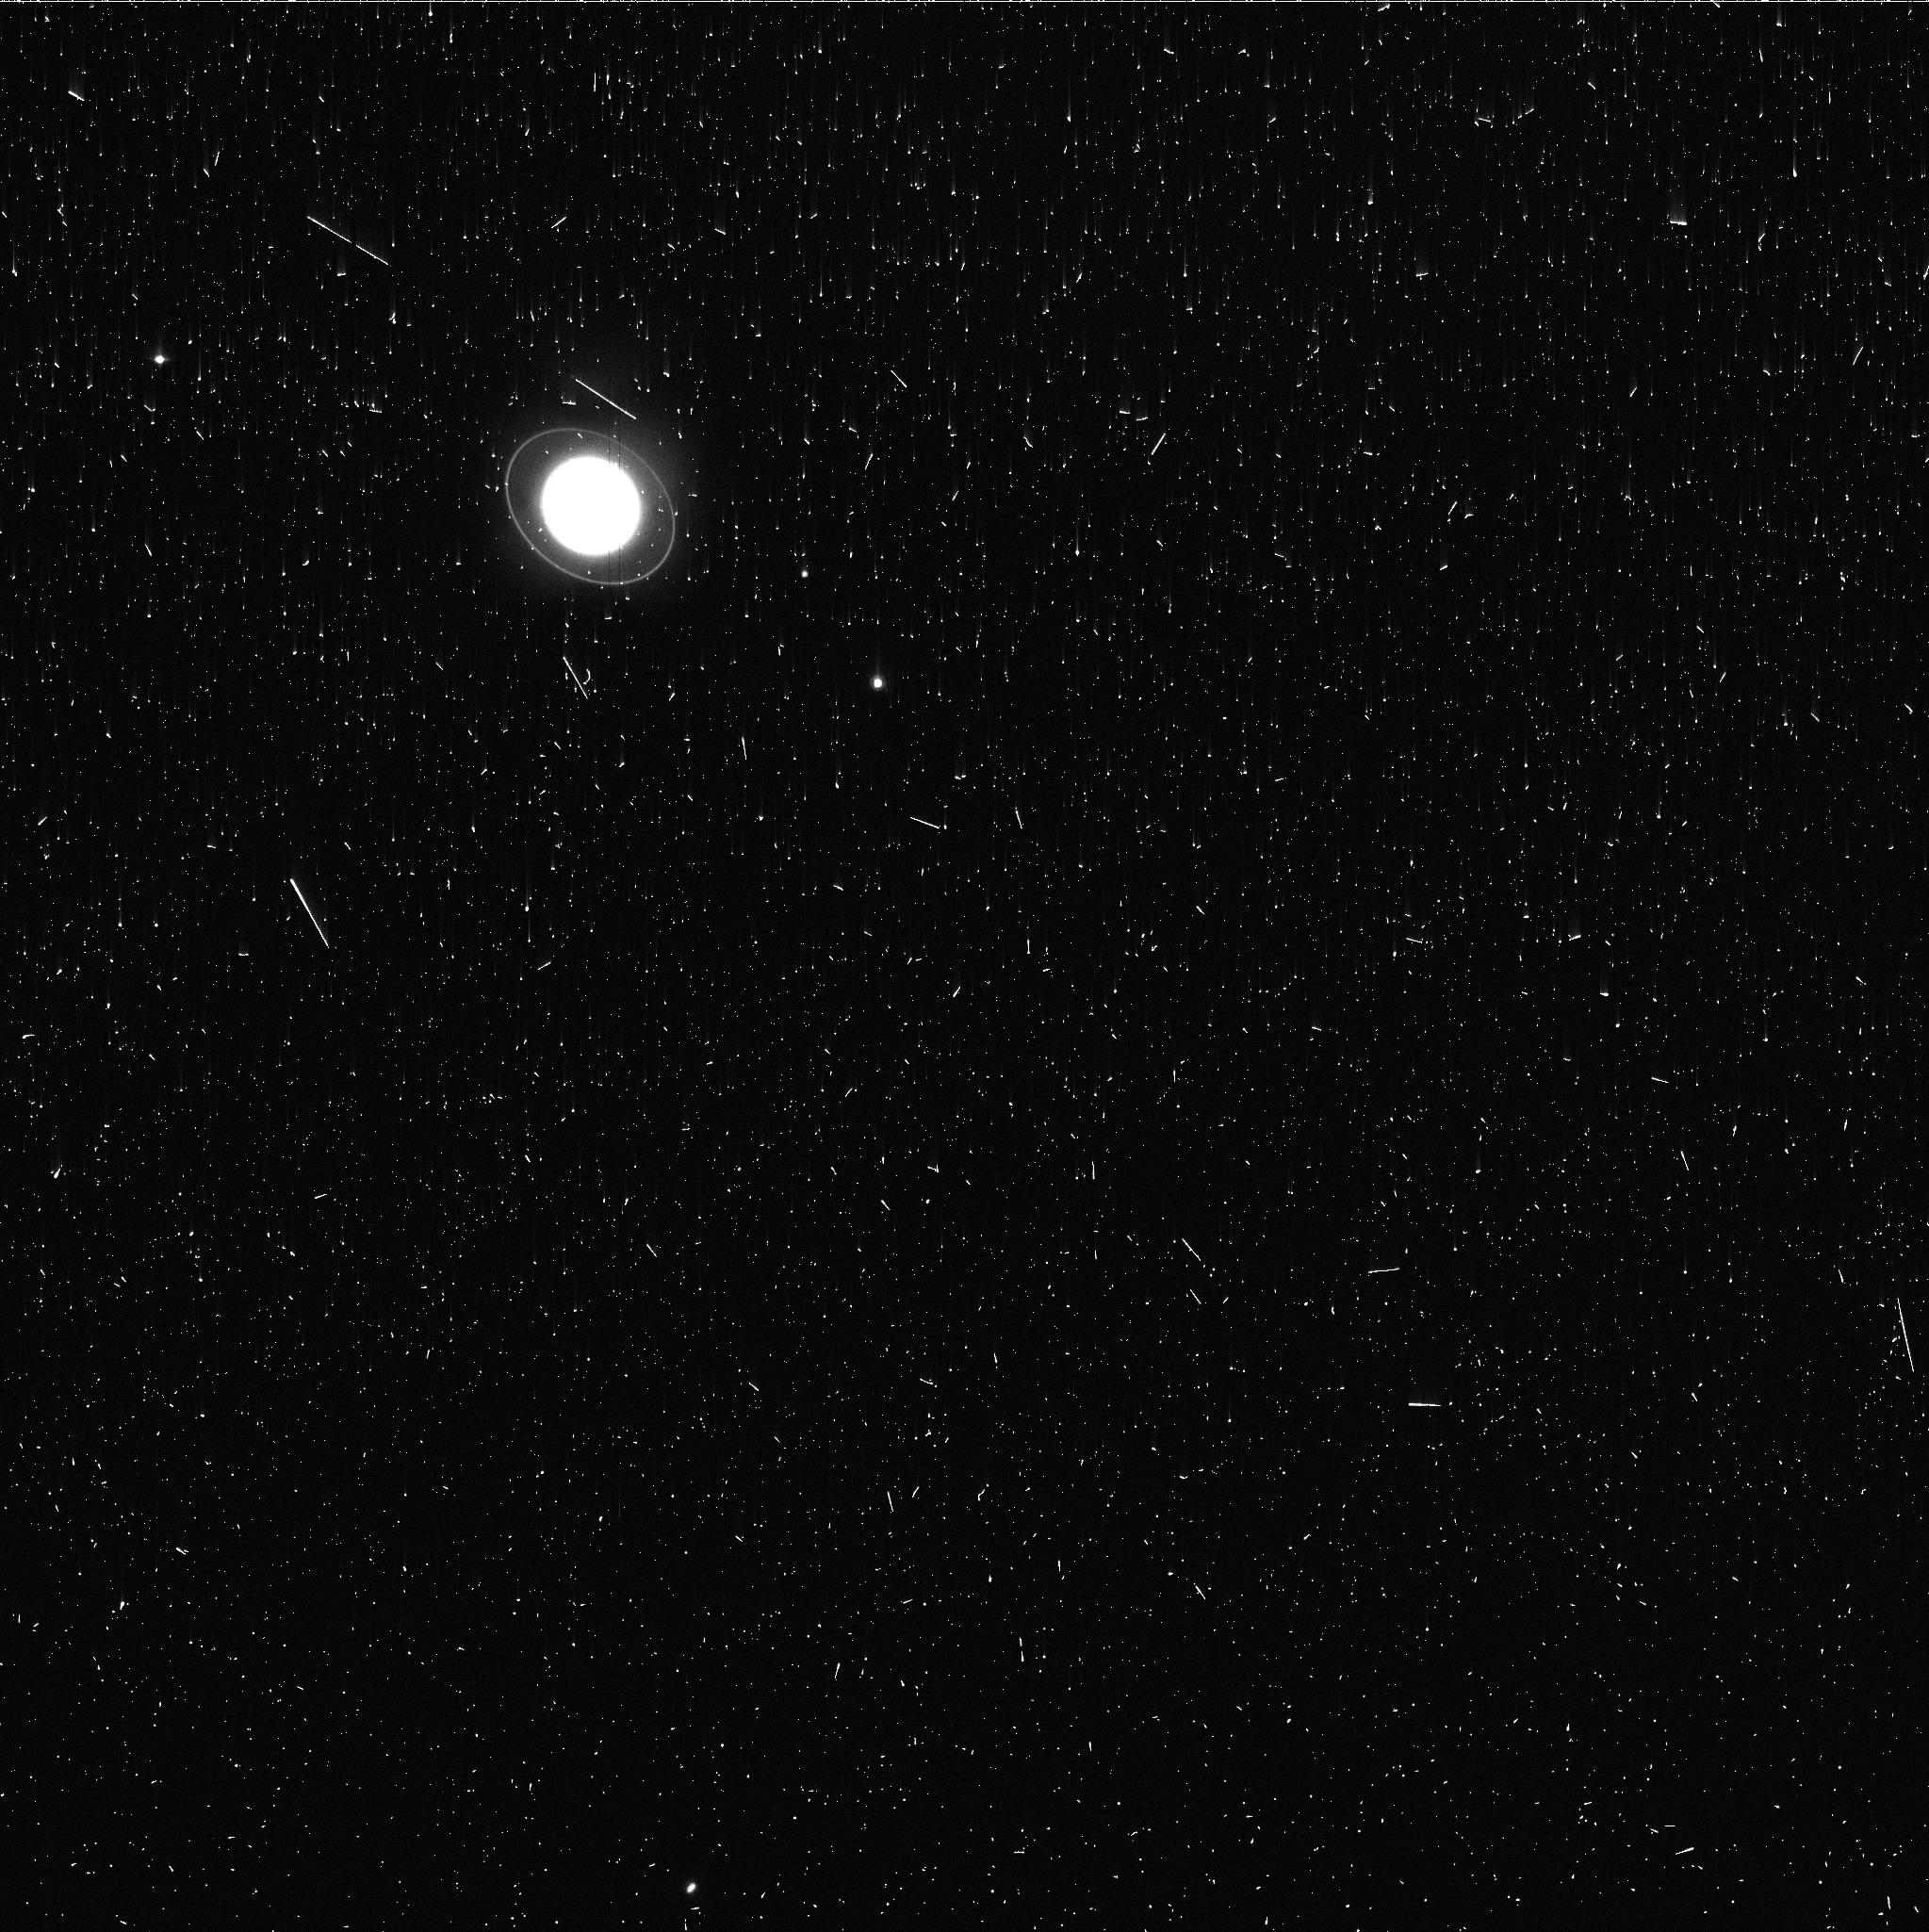
Target: URANUS-MAPS
Instrument: WFC3/UVIS
Filter: FQ727N
Exposure: 3 min
Observation ID: iemr58idq

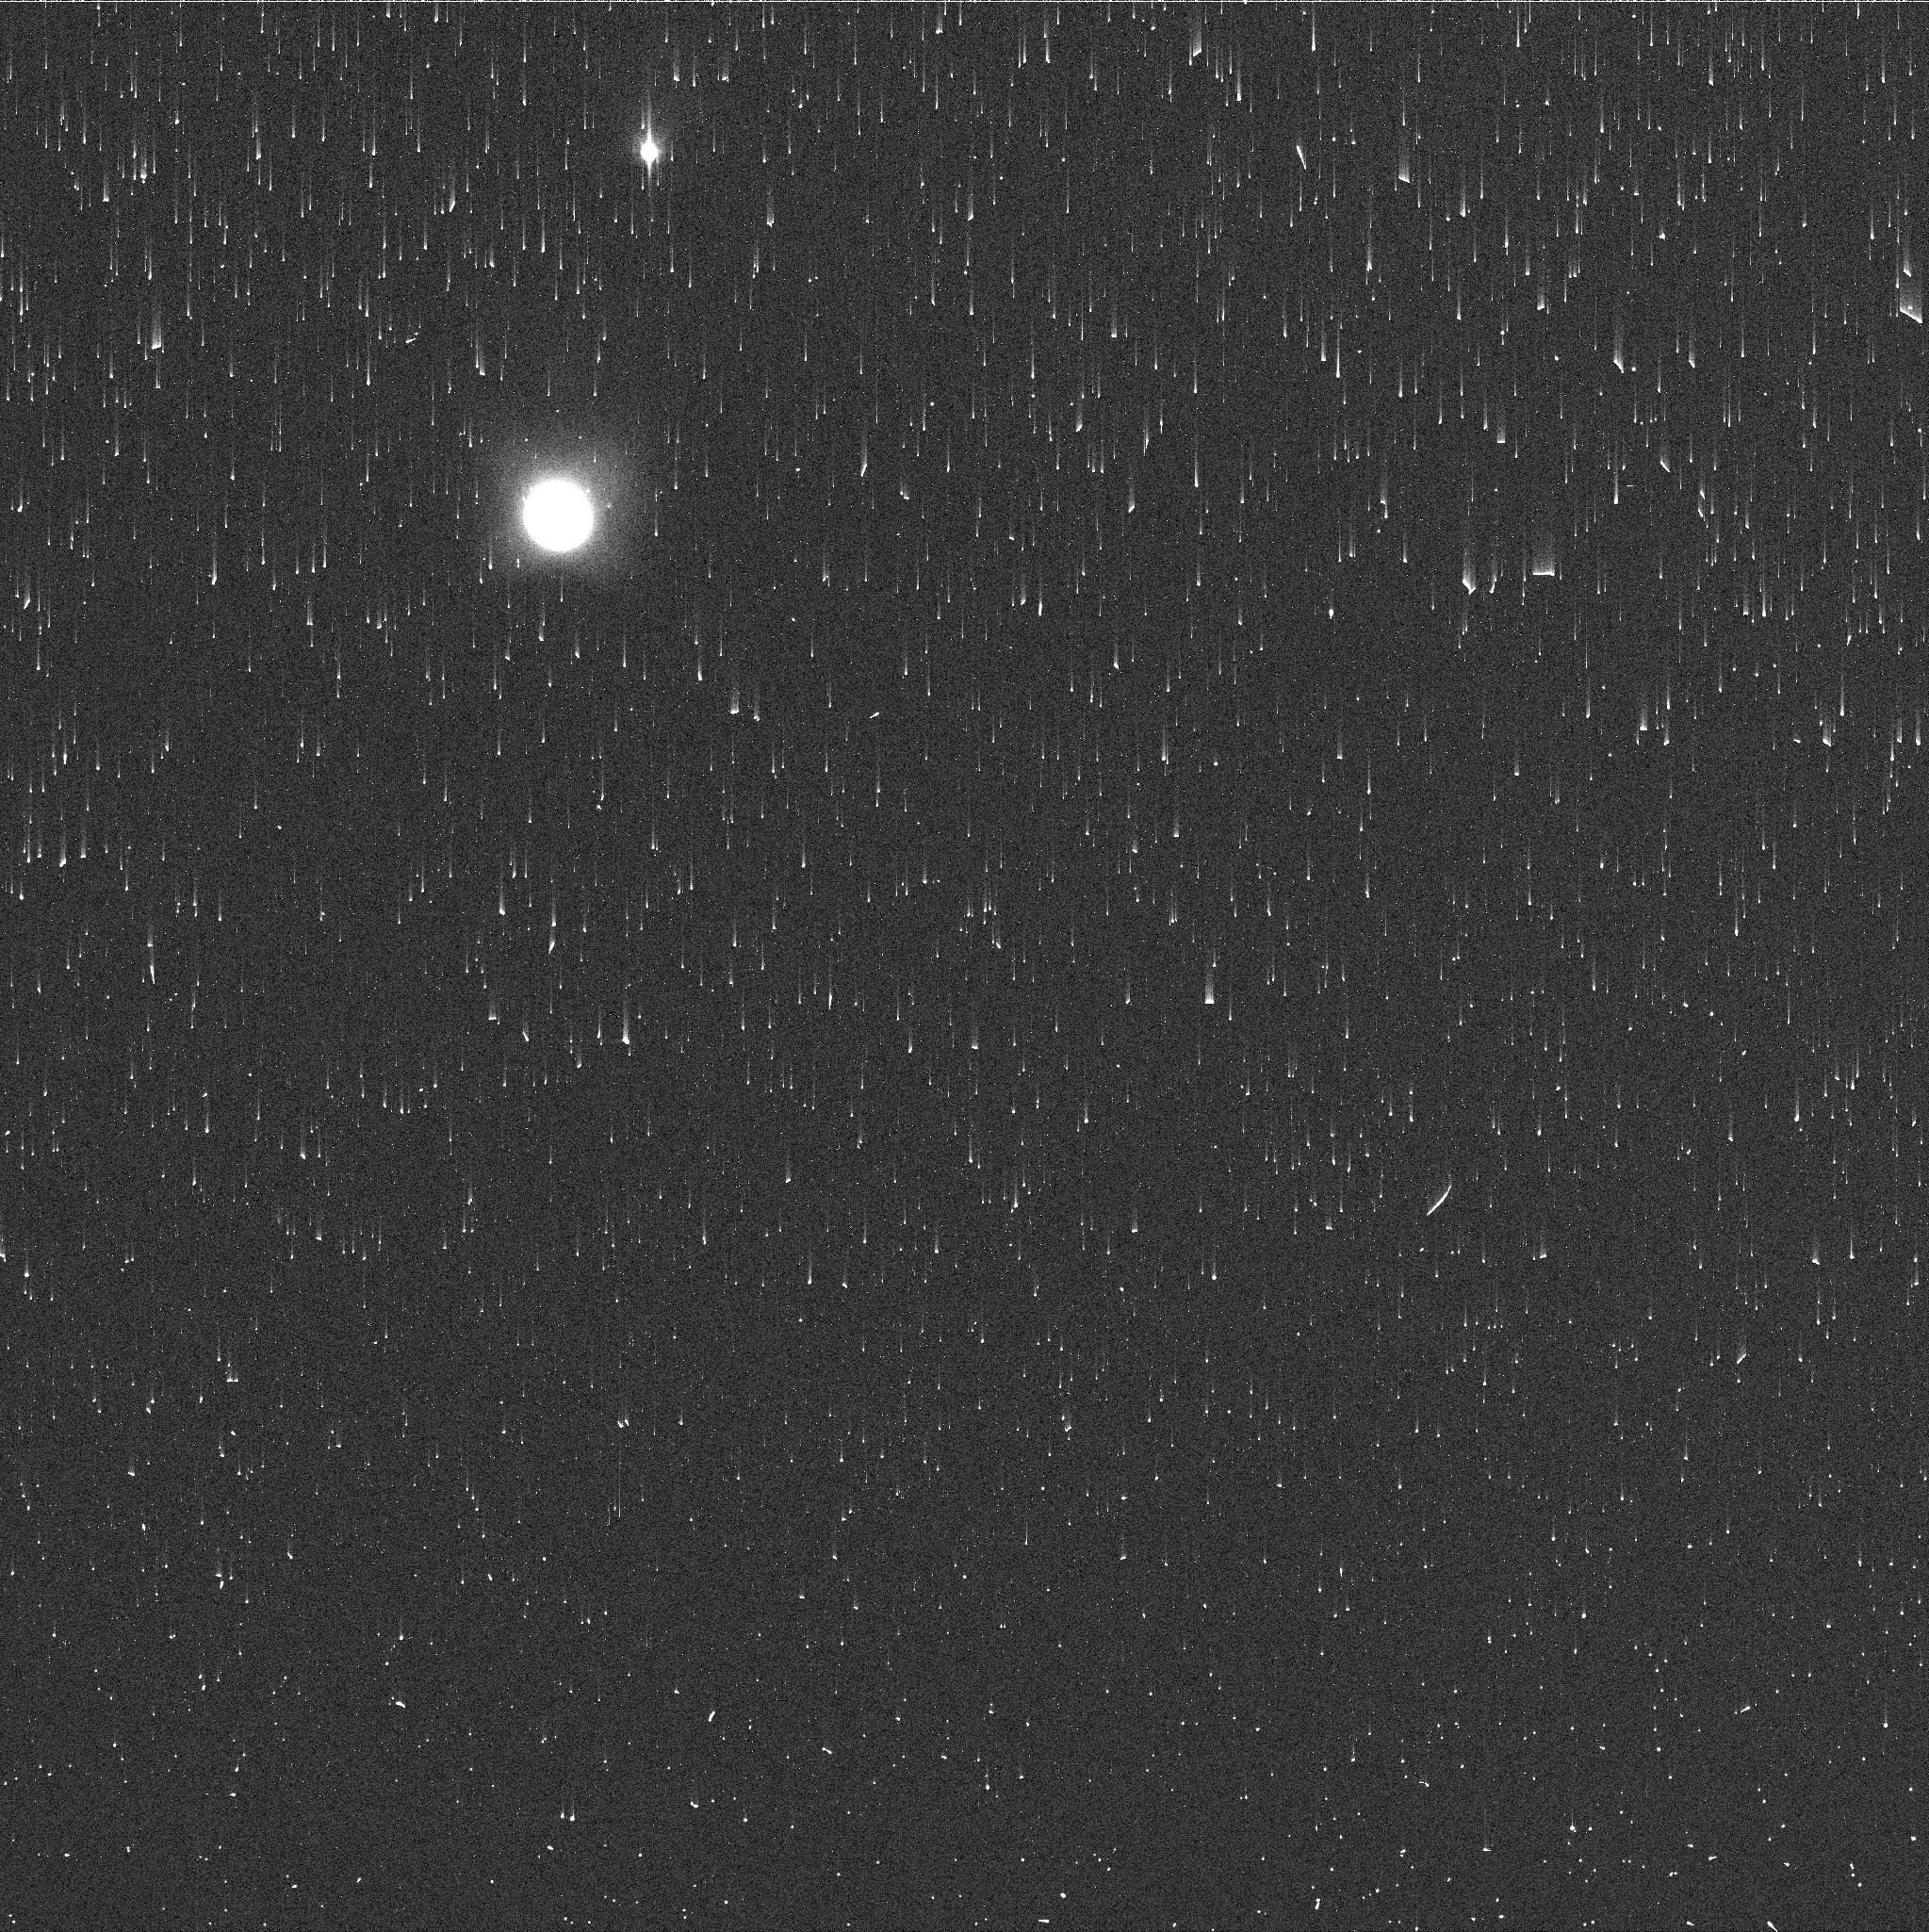
Target: NEPTUNE-MAPS
Instrument: WFC3/UVIS
Filter: FQ727N
Exposure: 2 min
Observation ID: iemr23g5q

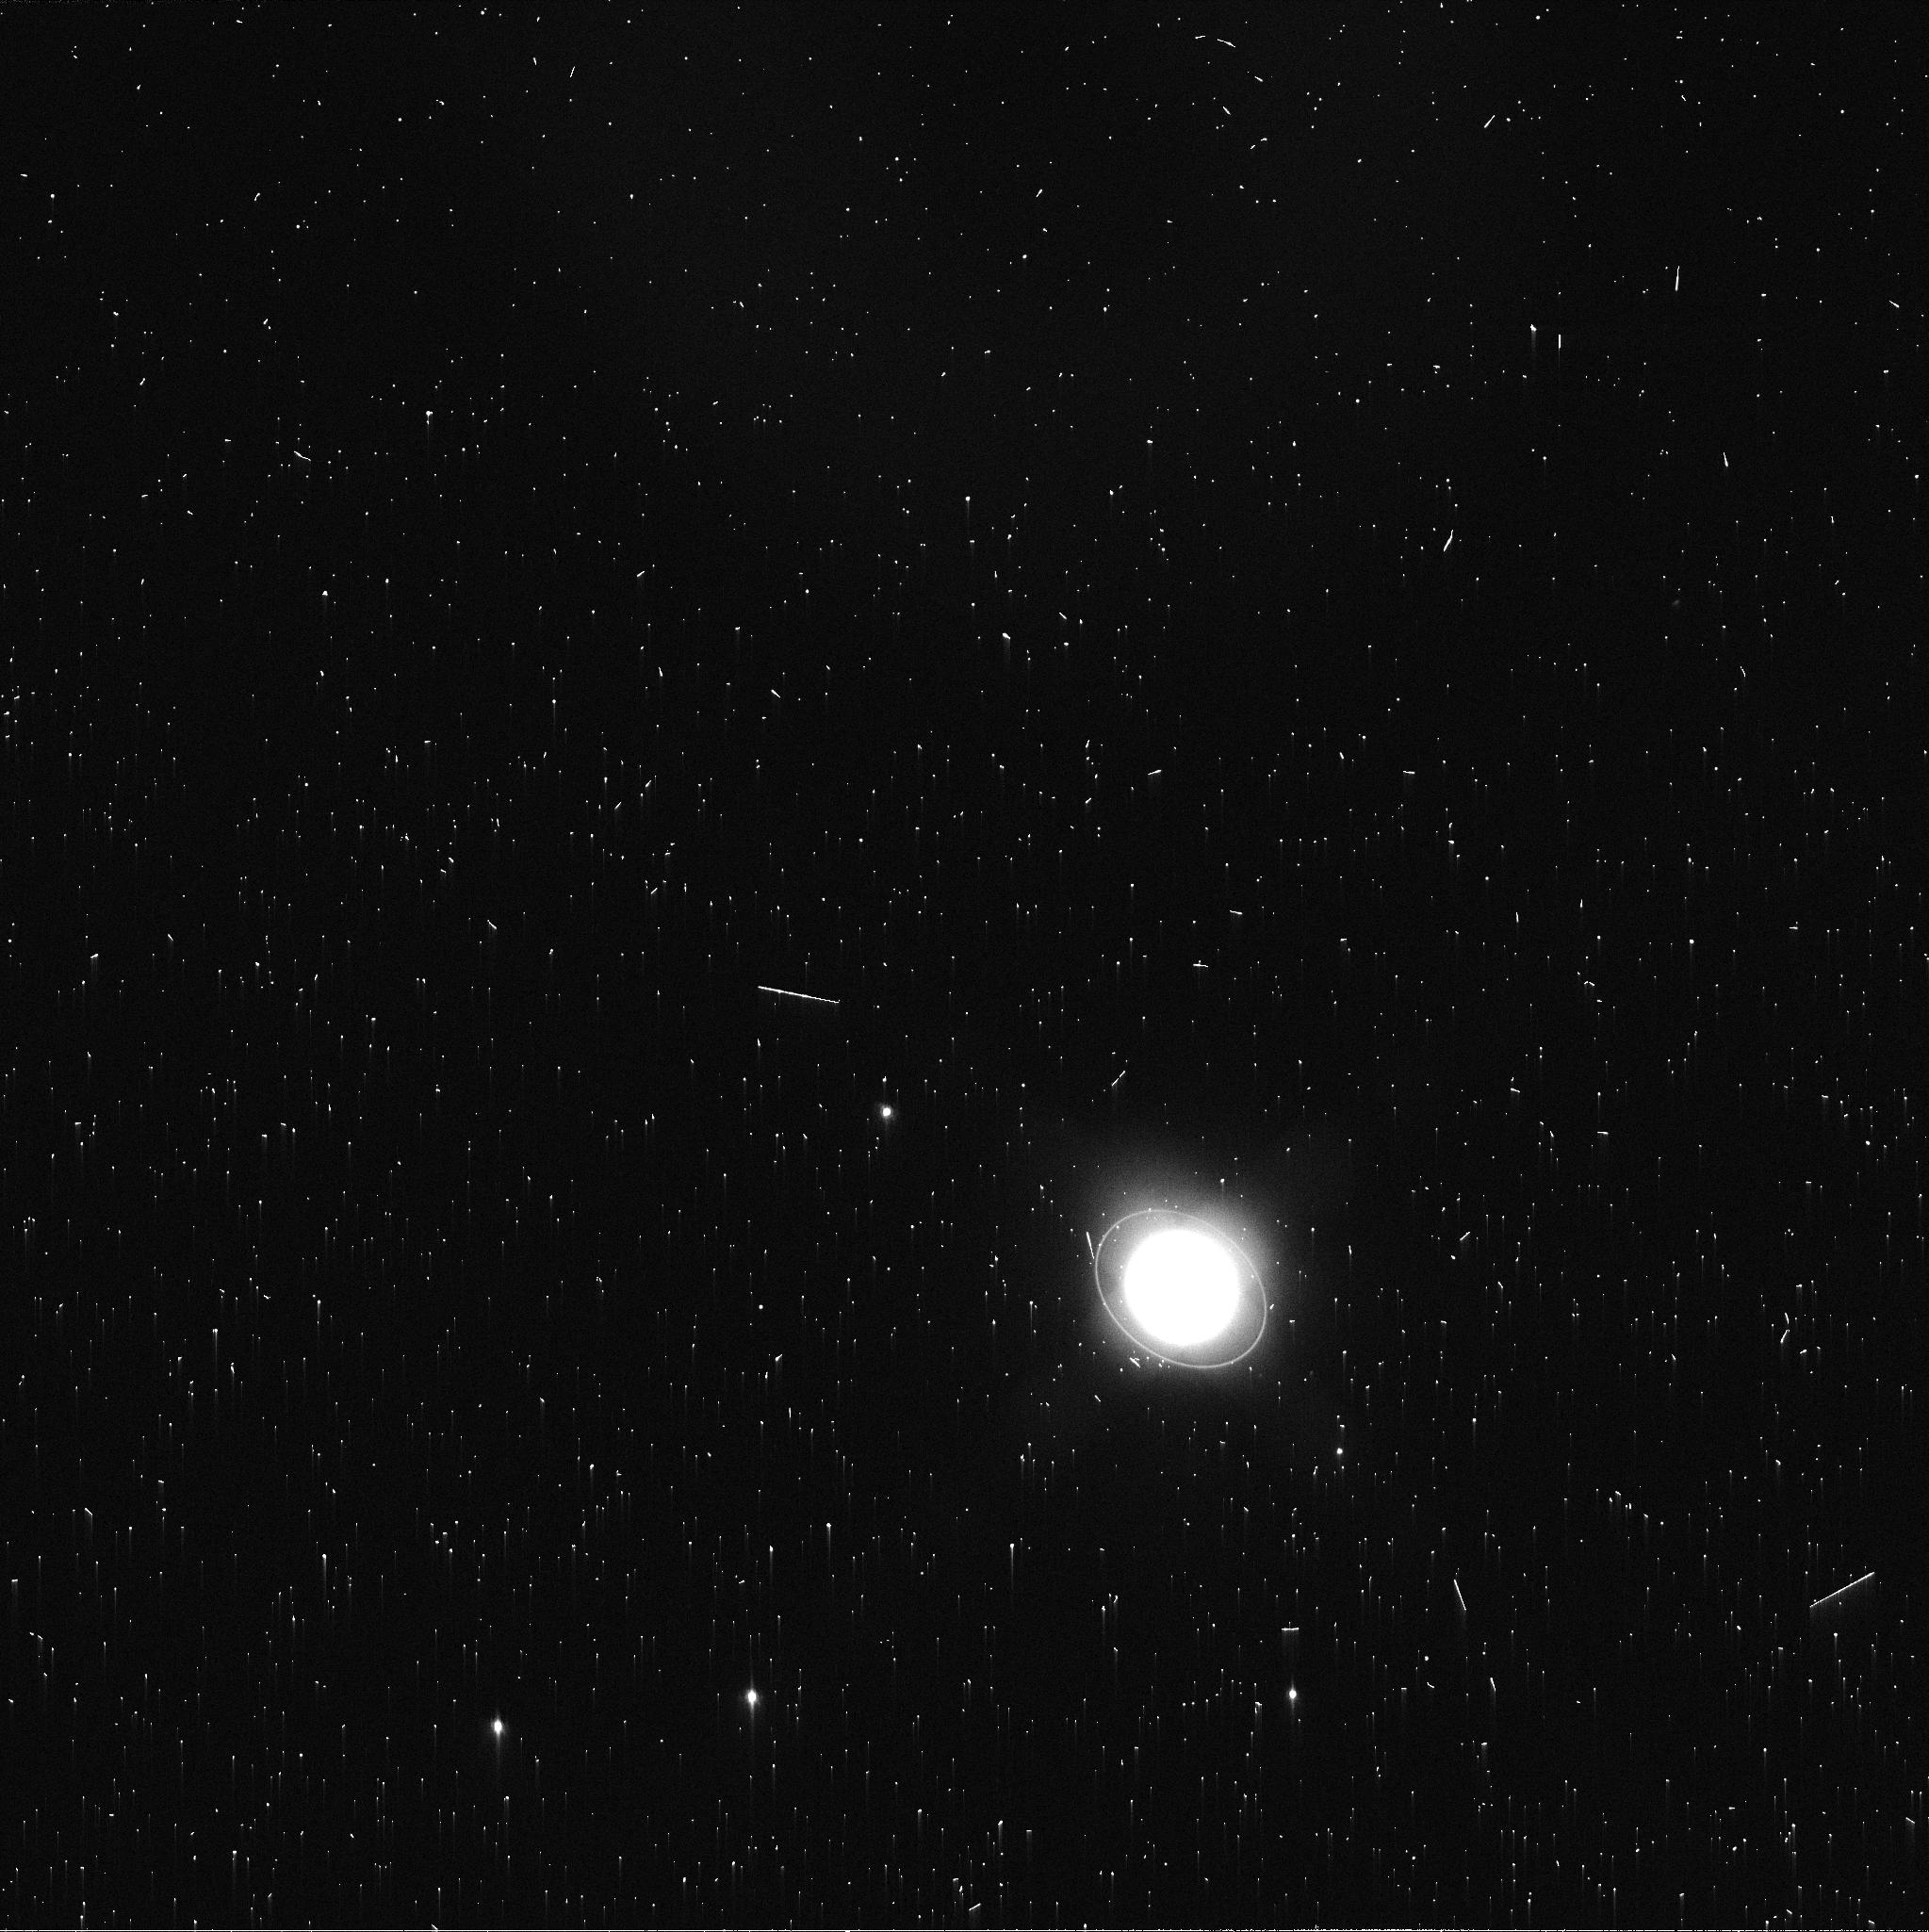
Target: URANUS-MAPS
Instrument: WFC3/UVIS
Filter: FQ619N
Exposure: 2 min
Observation ID: iemr51unq

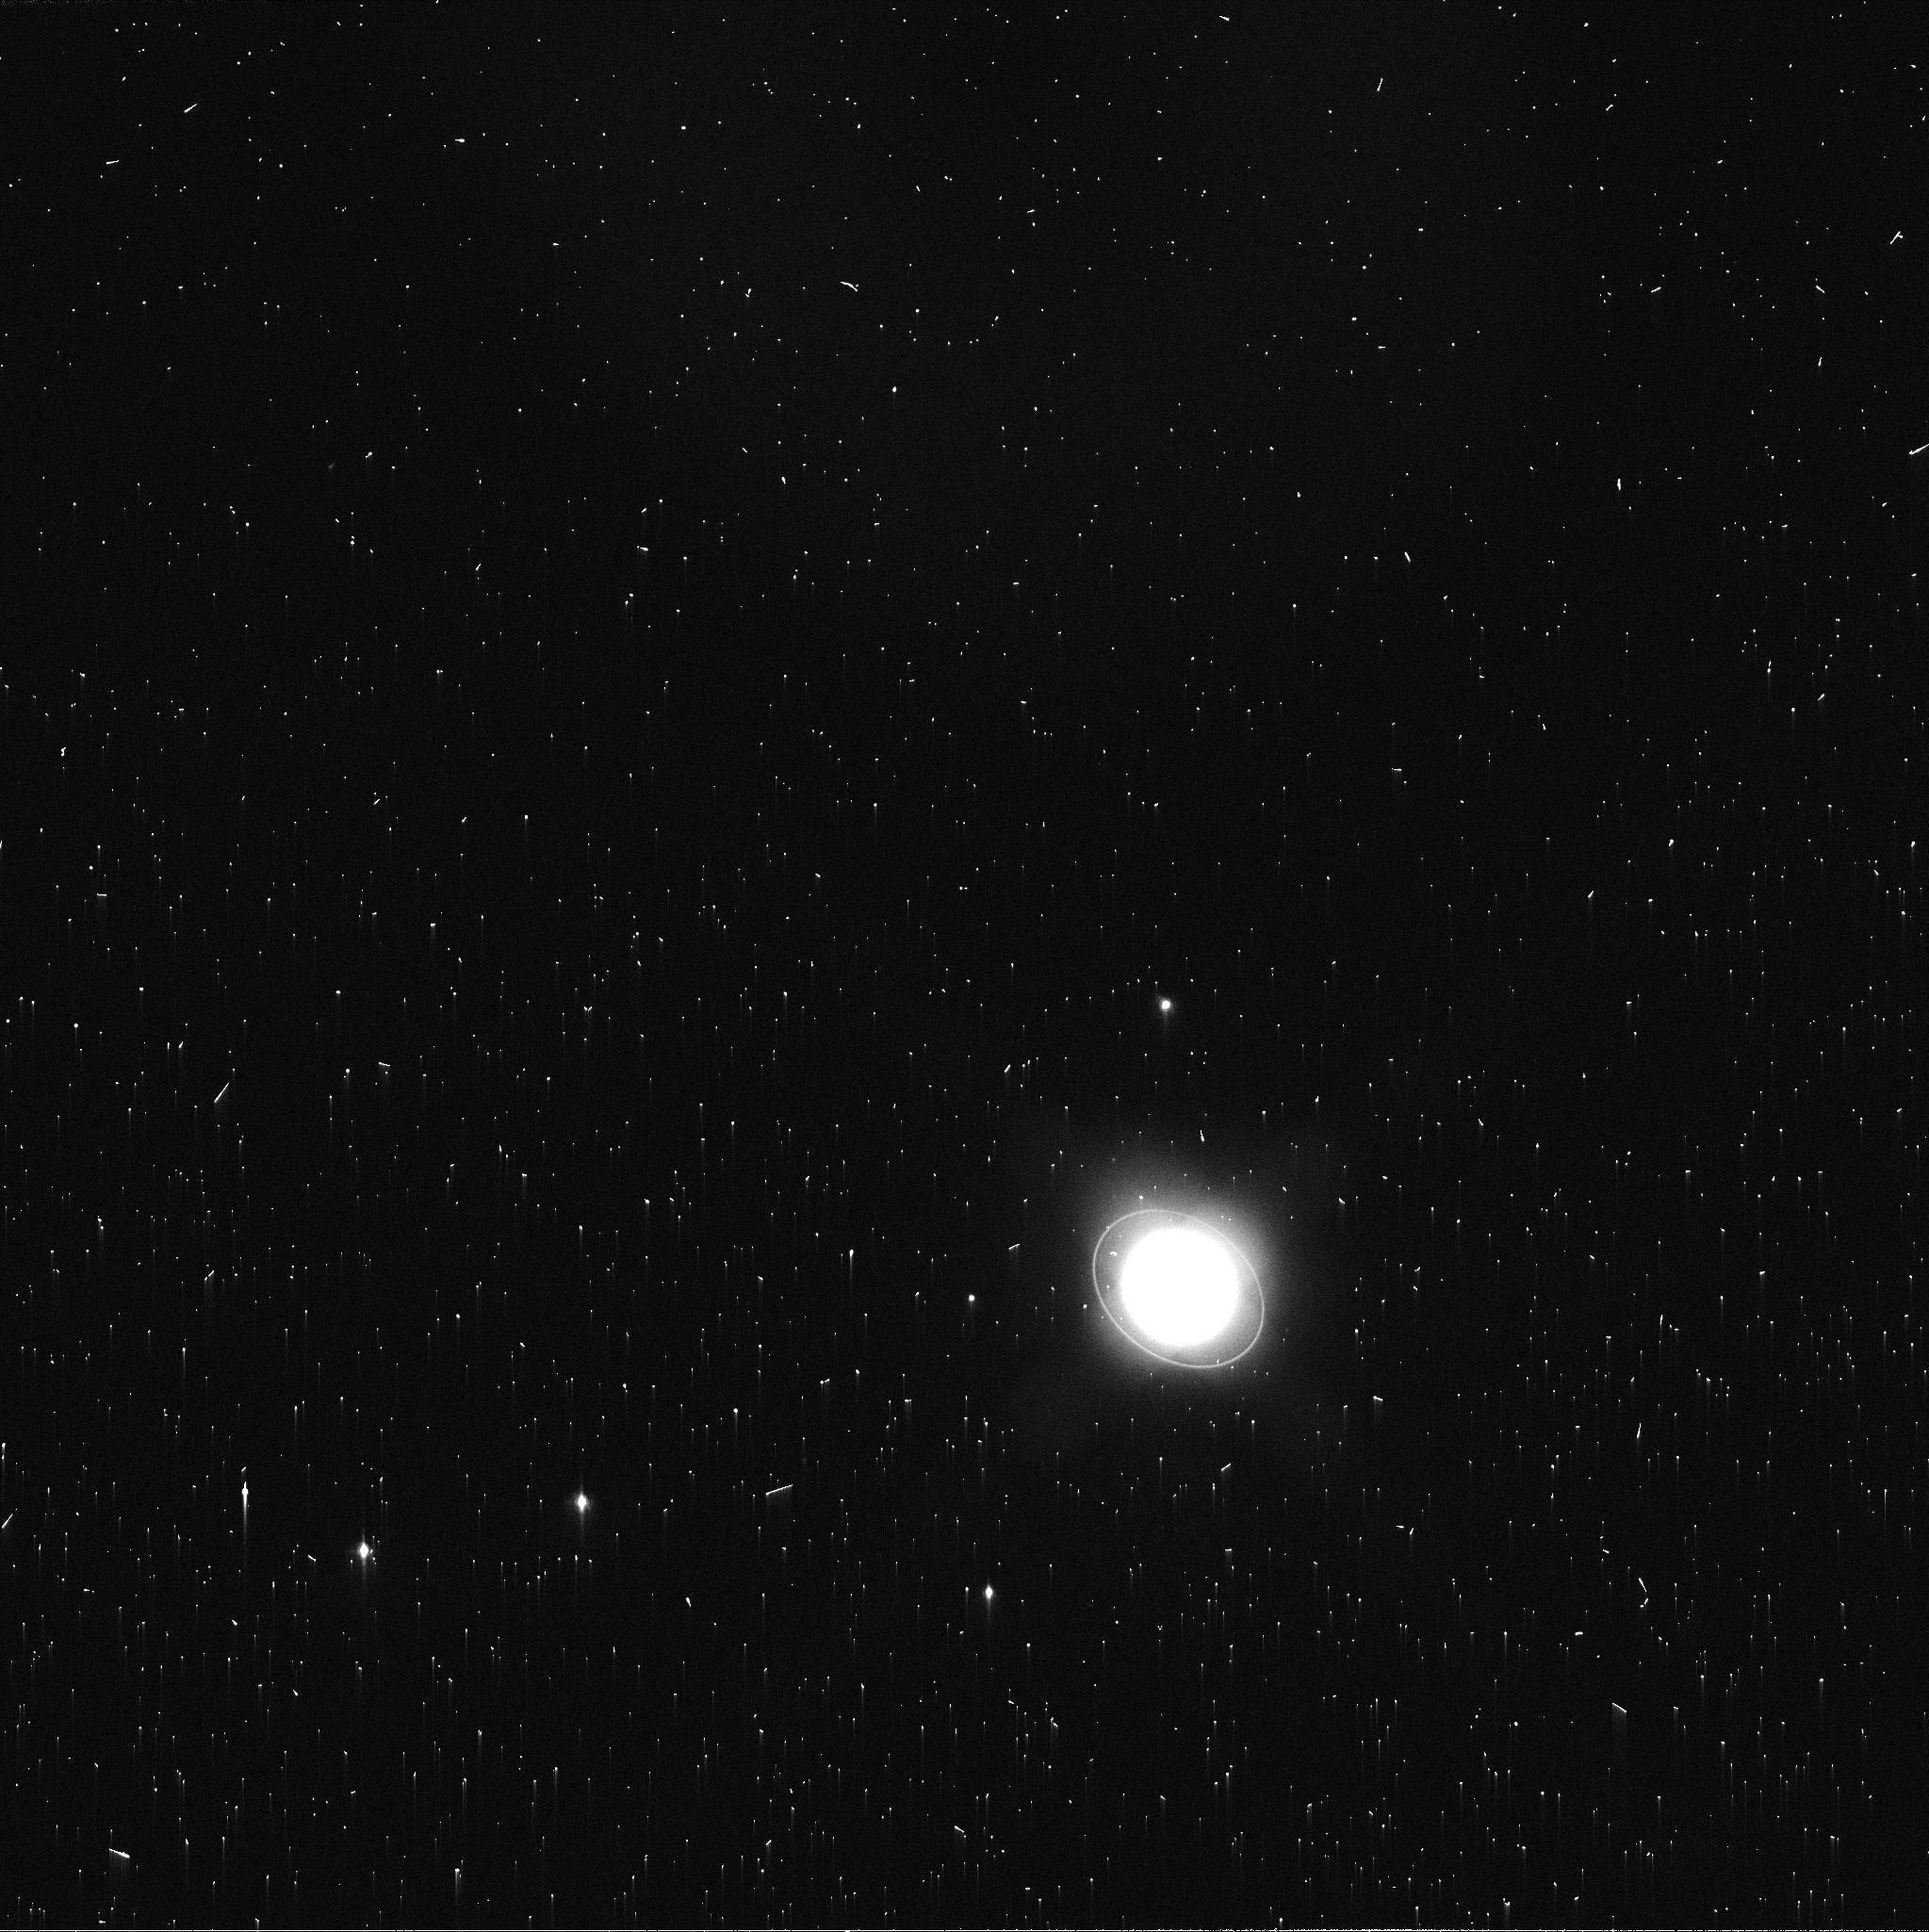
Target: URANUS-MAPS
Instrument: WFC3/UVIS
Filter: FQ619N
Exposure: 2 min
Observation ID: iemr54aqq

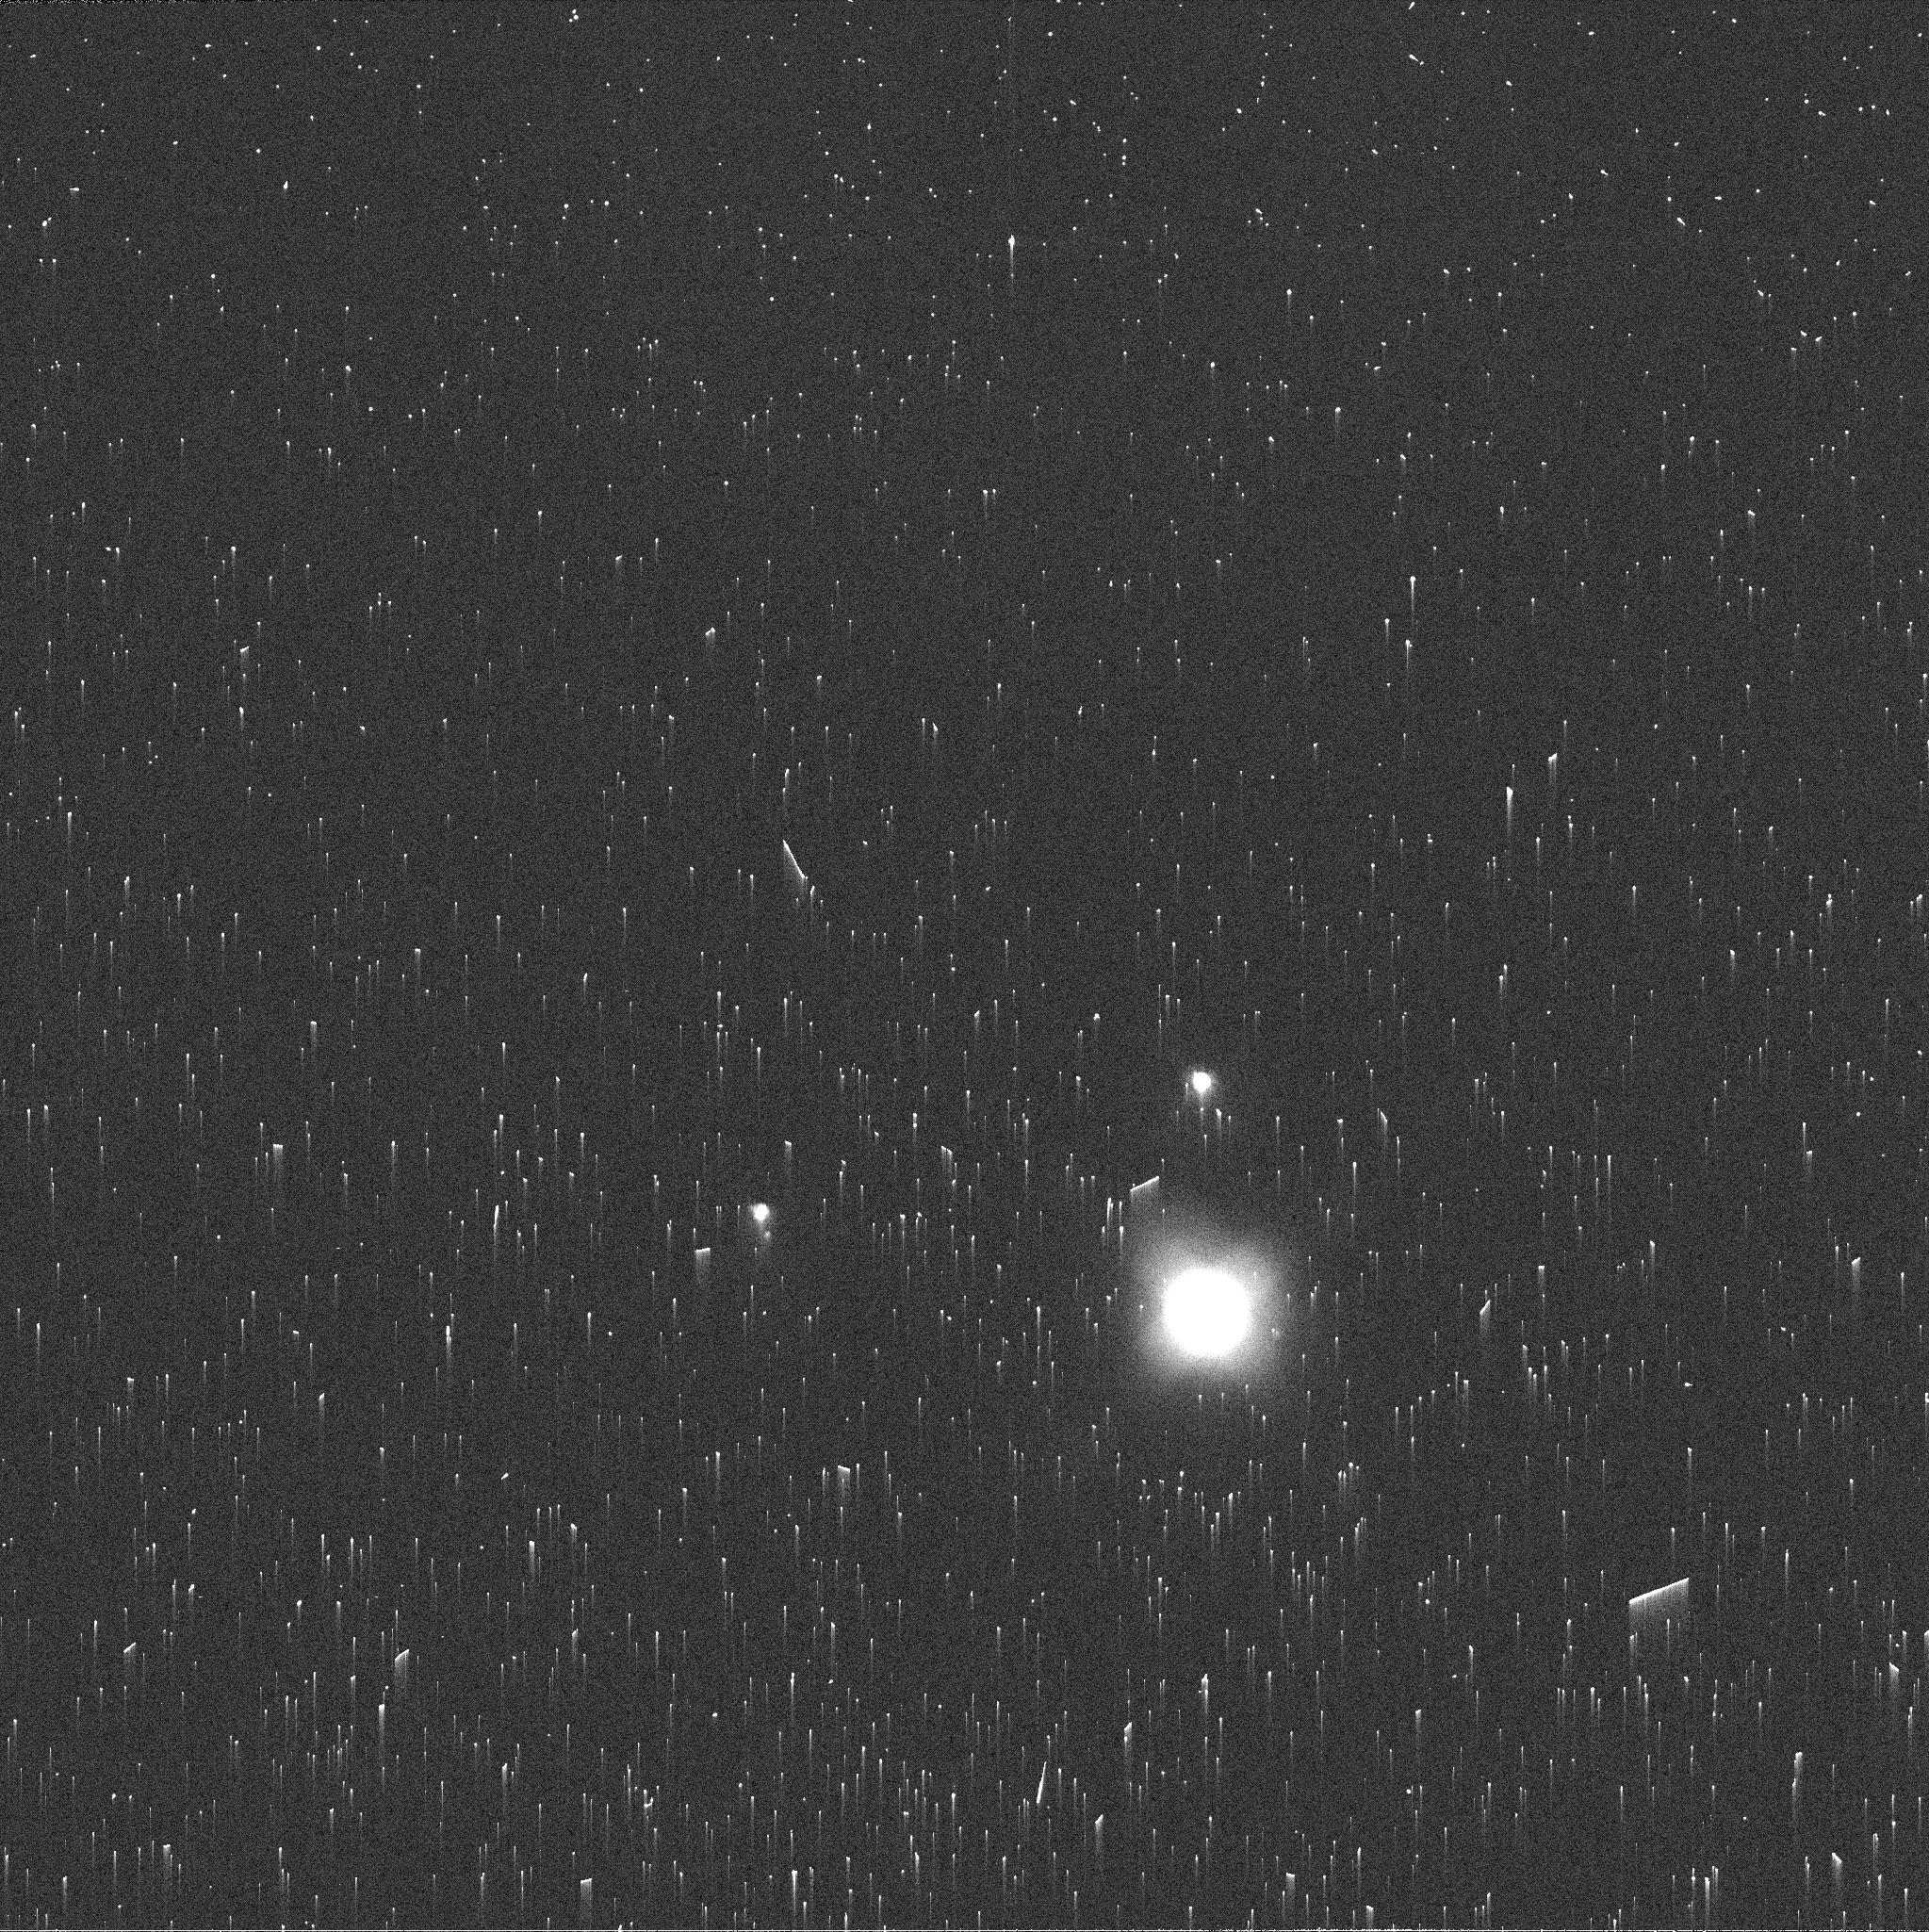
Target: NEPTUNE-MAPS
Instrument: WFC3/UVIS
Filter: FQ619N
Exposure: 2 min
Observation ID: iemr29p7q

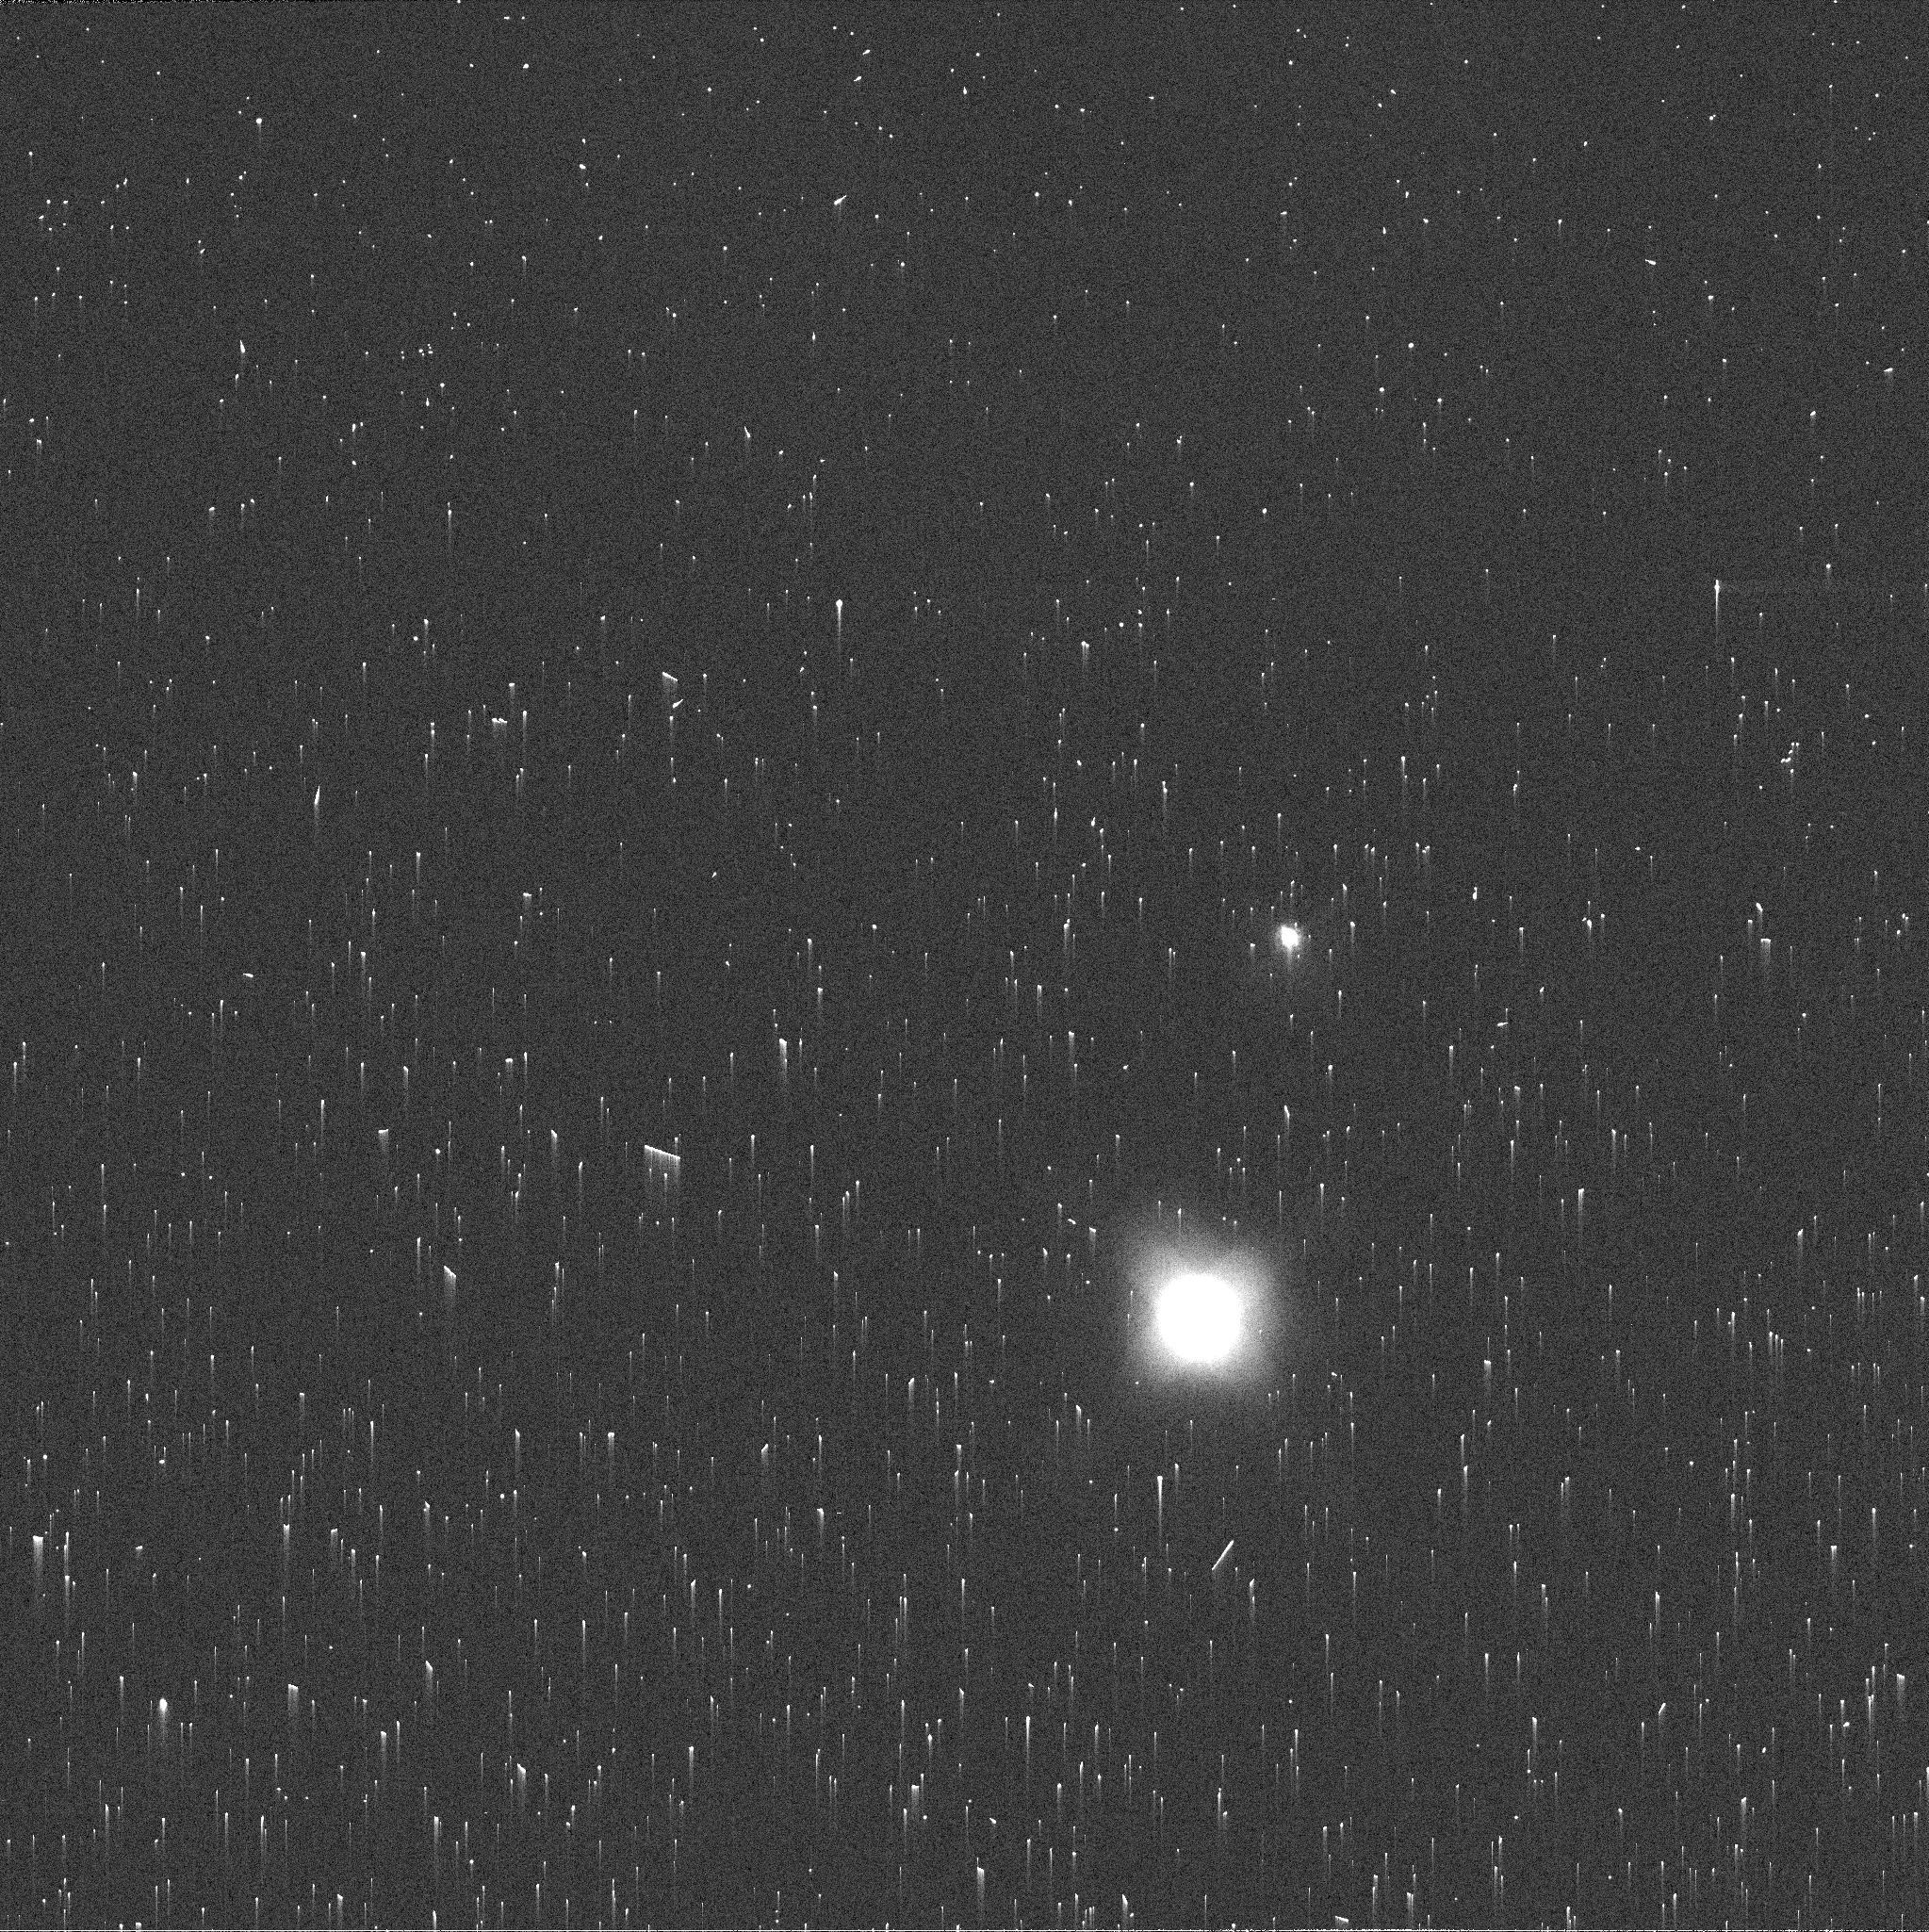
Target: NEPTUNE-MAPS
Instrument: WFC3/UVIS
Filter: FQ619N
Exposure: 2 min
Observation ID: iemr22fmq

Hubble 2020: Outer Planet Atmospheres Legacy (OPAL) Program (PI: Simon, Amy)

Long time base observations of the outer planets are critical in understanding the atmospheric dynamics and evolution of the gas giants. We propose yearly monitoring of each giant planet for the remainder of Hubble's lifetime to provide a lasting legacy of increasingly valuable data for time-domain studies. The Hubble Space Telescope is a unique asset to planetary science, allowing high spatial resolution data with absolute photometric knowledge. For the outer planets, gas/ice giant planets Jupiter, Saturn, Uranus and Neptune, many phenomena happen on timescales of years to decades, and the data we propose are beyond the scope of a typical GO program. Hubble is the only platform that can provide high spatial resolution global studies of cloud coloration, activity, and motion on a consistent time basis to help constrain the underlying mechanics. Note that Saturn is not requested until 2018, when orbit allocation would increase from 29 to 41; here we show the orbits for Cycle 29.